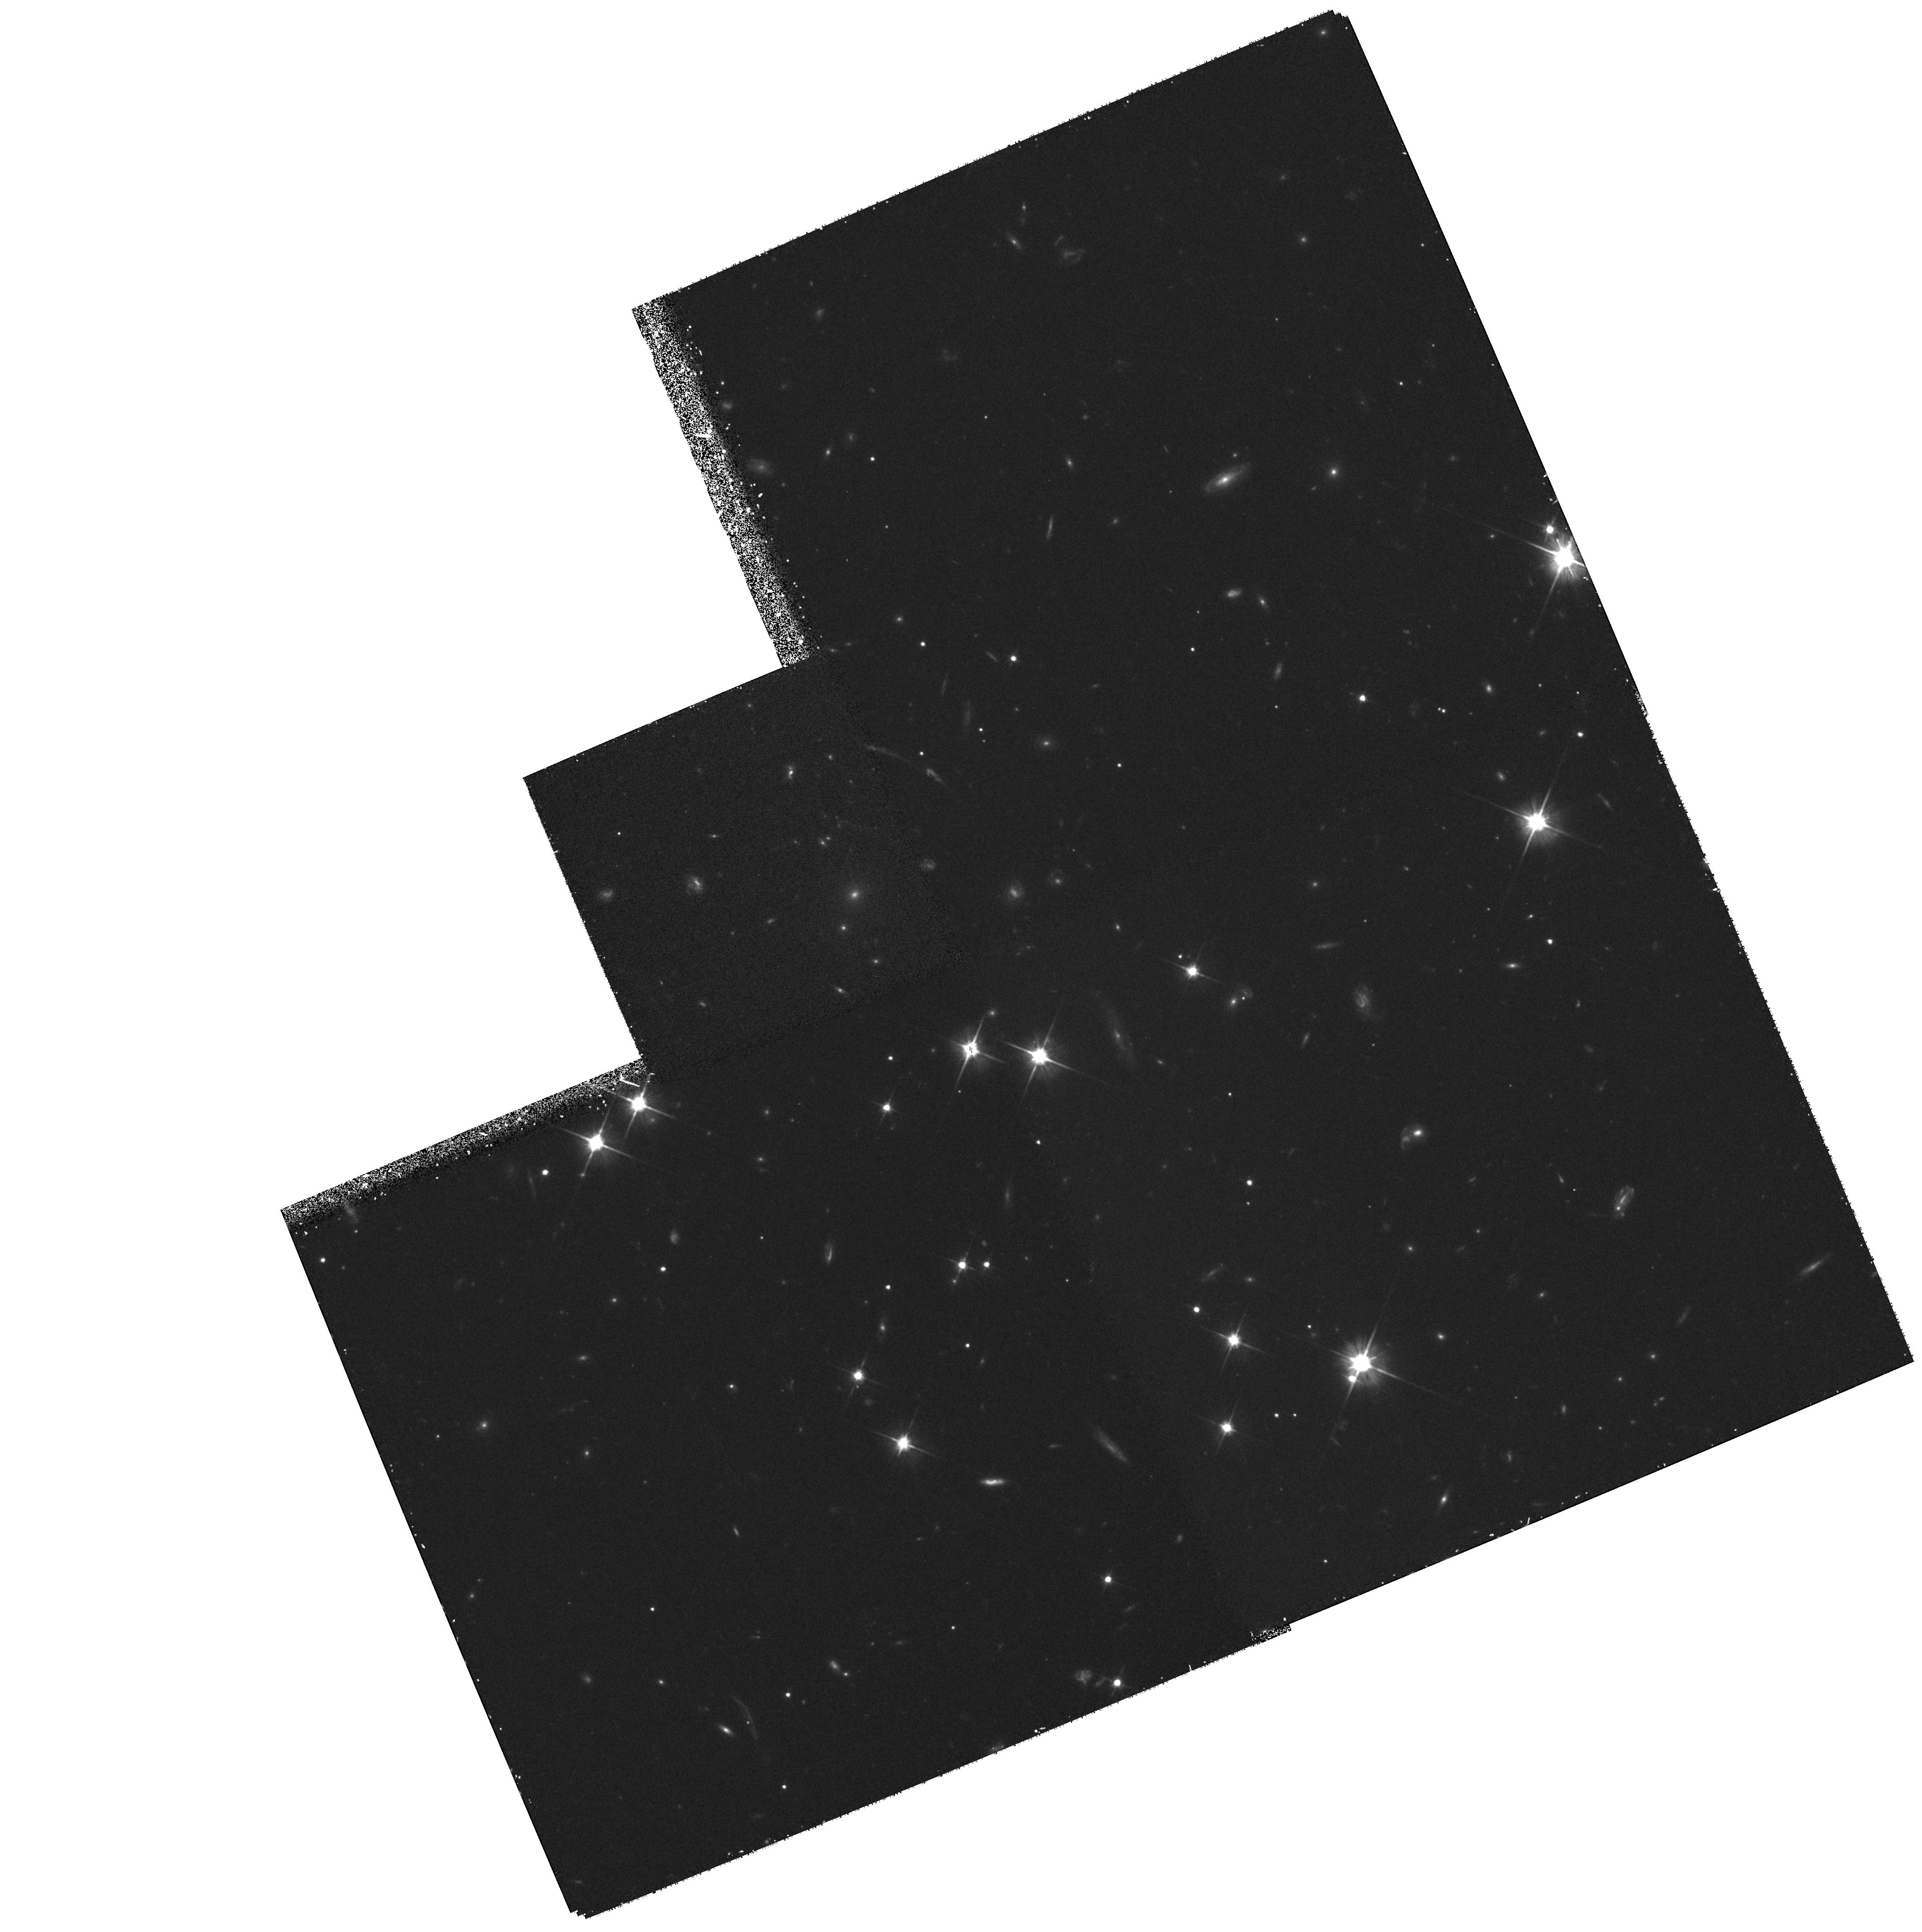
Target: GAL-CLUS-205622-043744-POS4. Instrument: WFPC2/PC. Filter: F606W. Exposure: 55 min. Observation ID: hst_6745_06_wfpc2_pc_f606w_u4f306

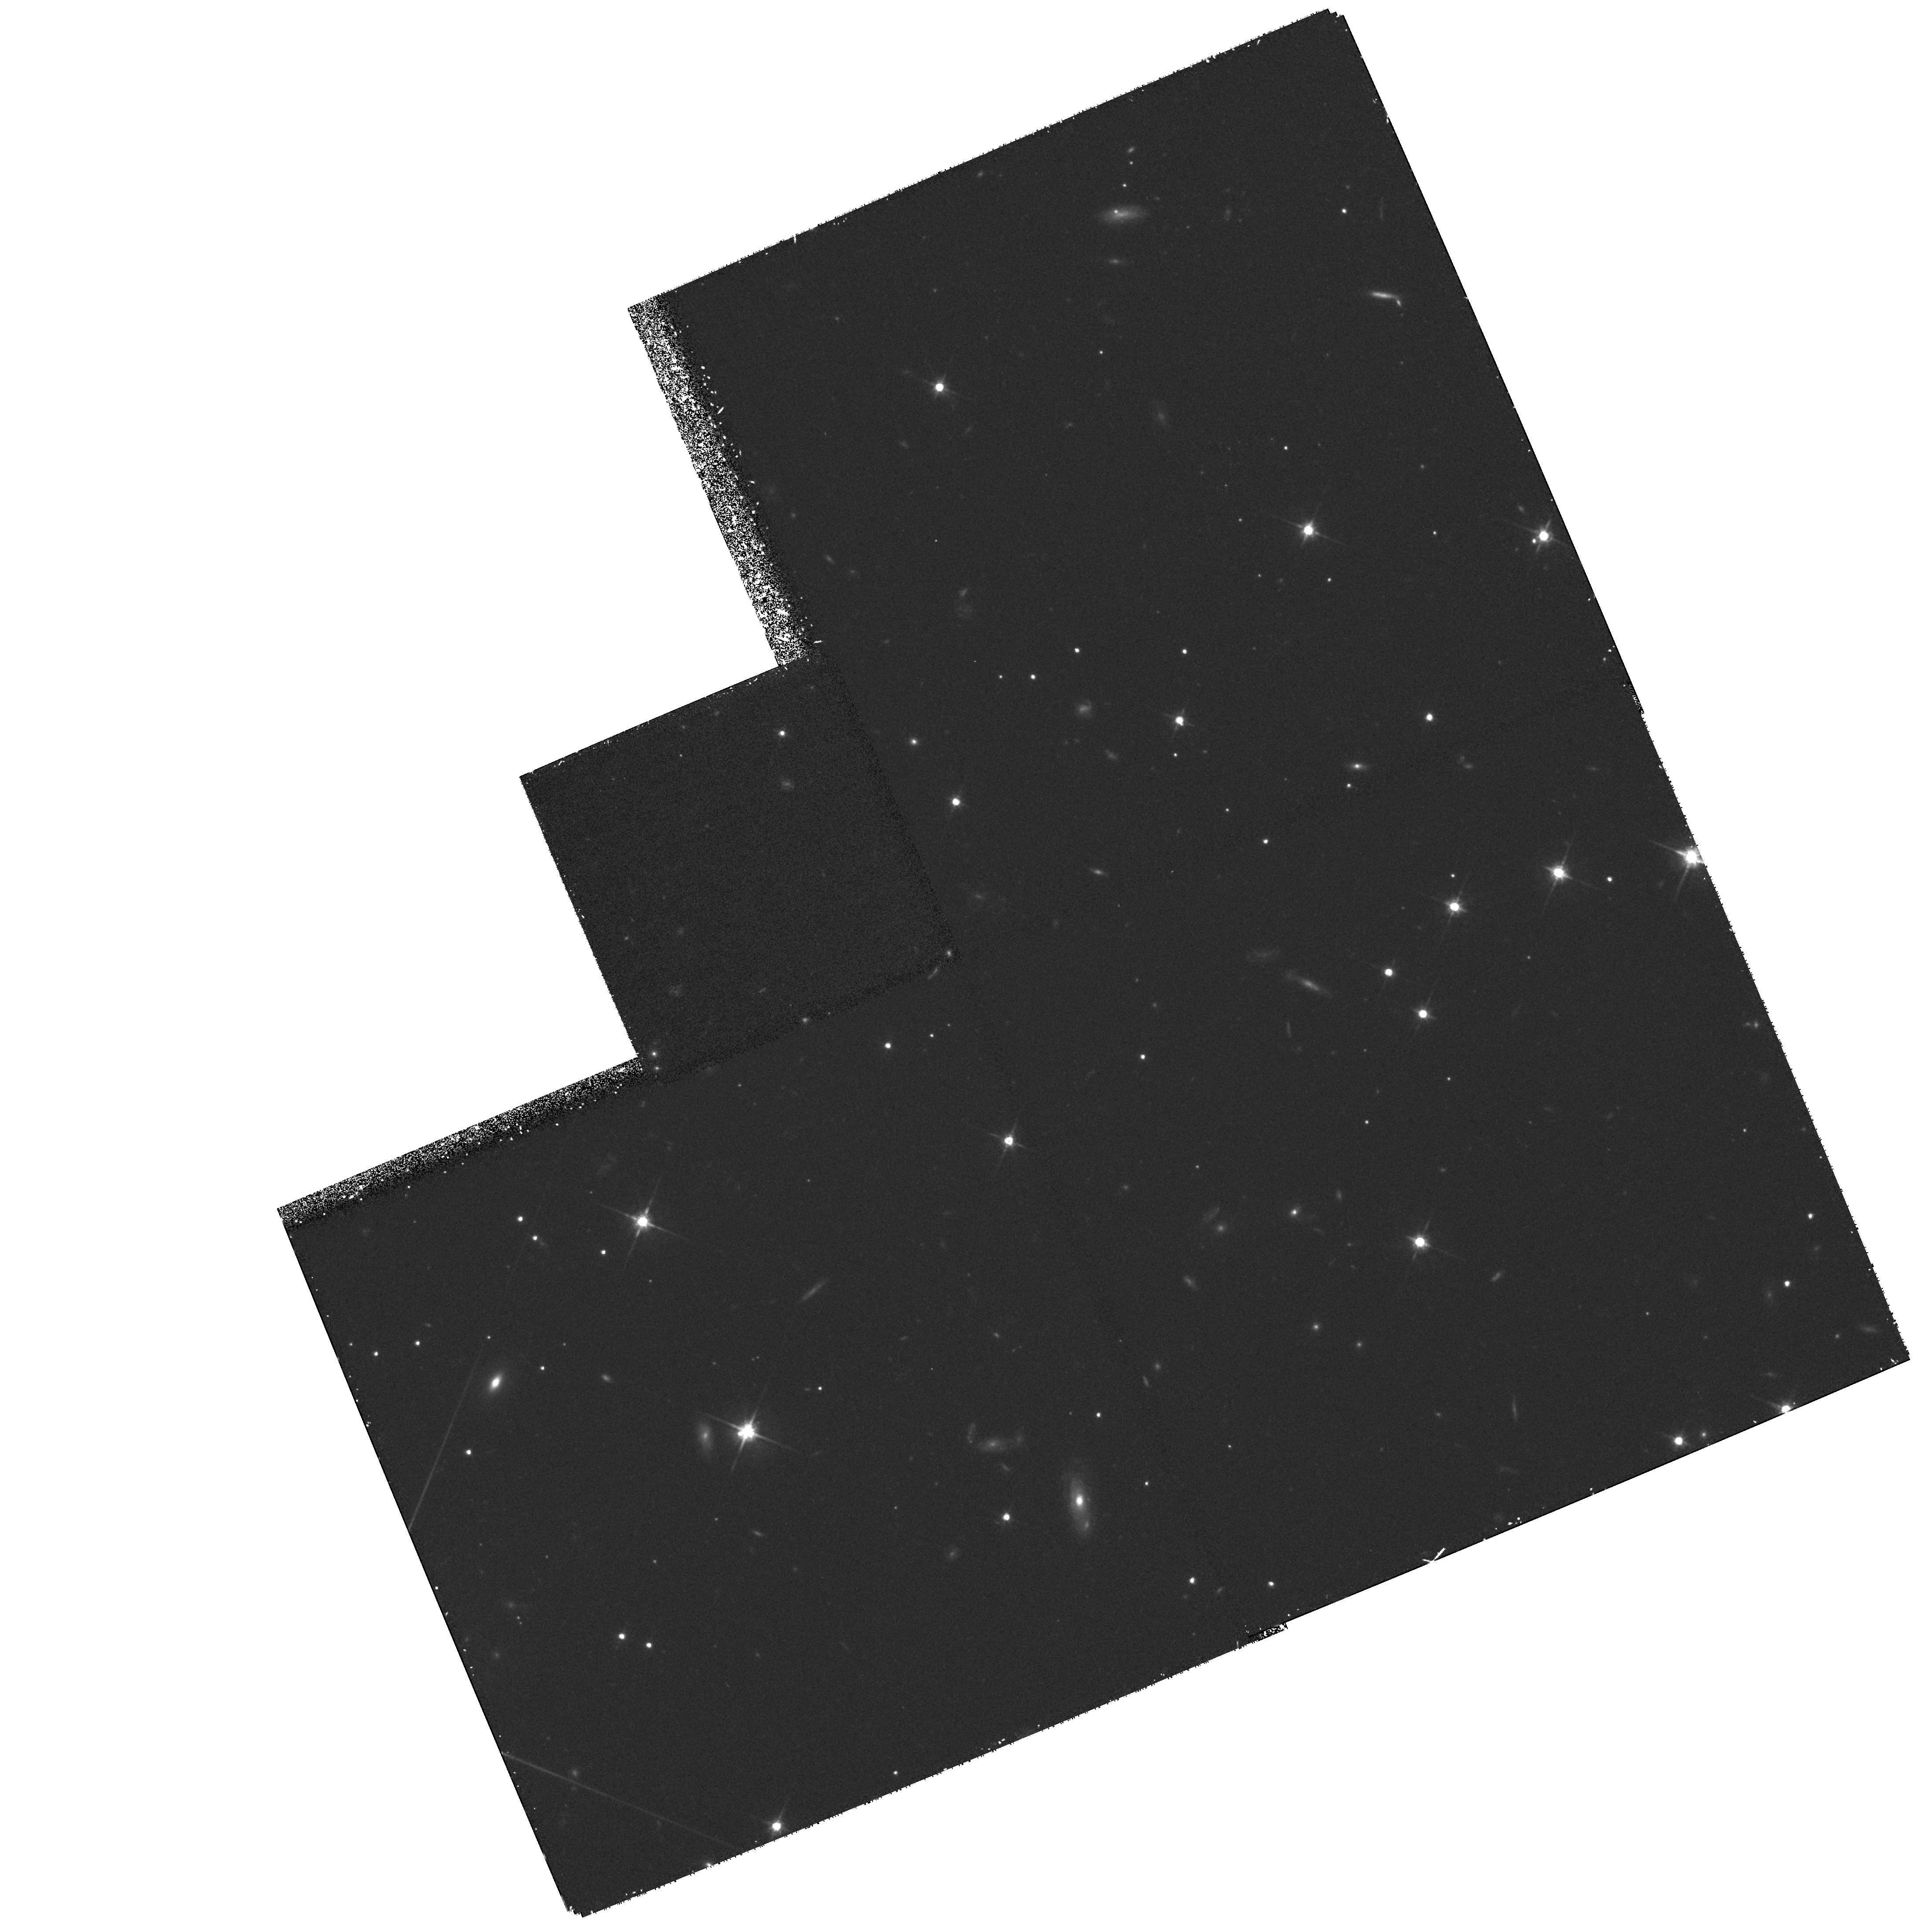
Target: GAL-CLUS-205622-043744-POS6. Instrument: WFPC2/PC. Filter: F814W. Exposure: 53 min. Observation ID: hst_6745_08_wfpc2_pc_f814w_u4f308

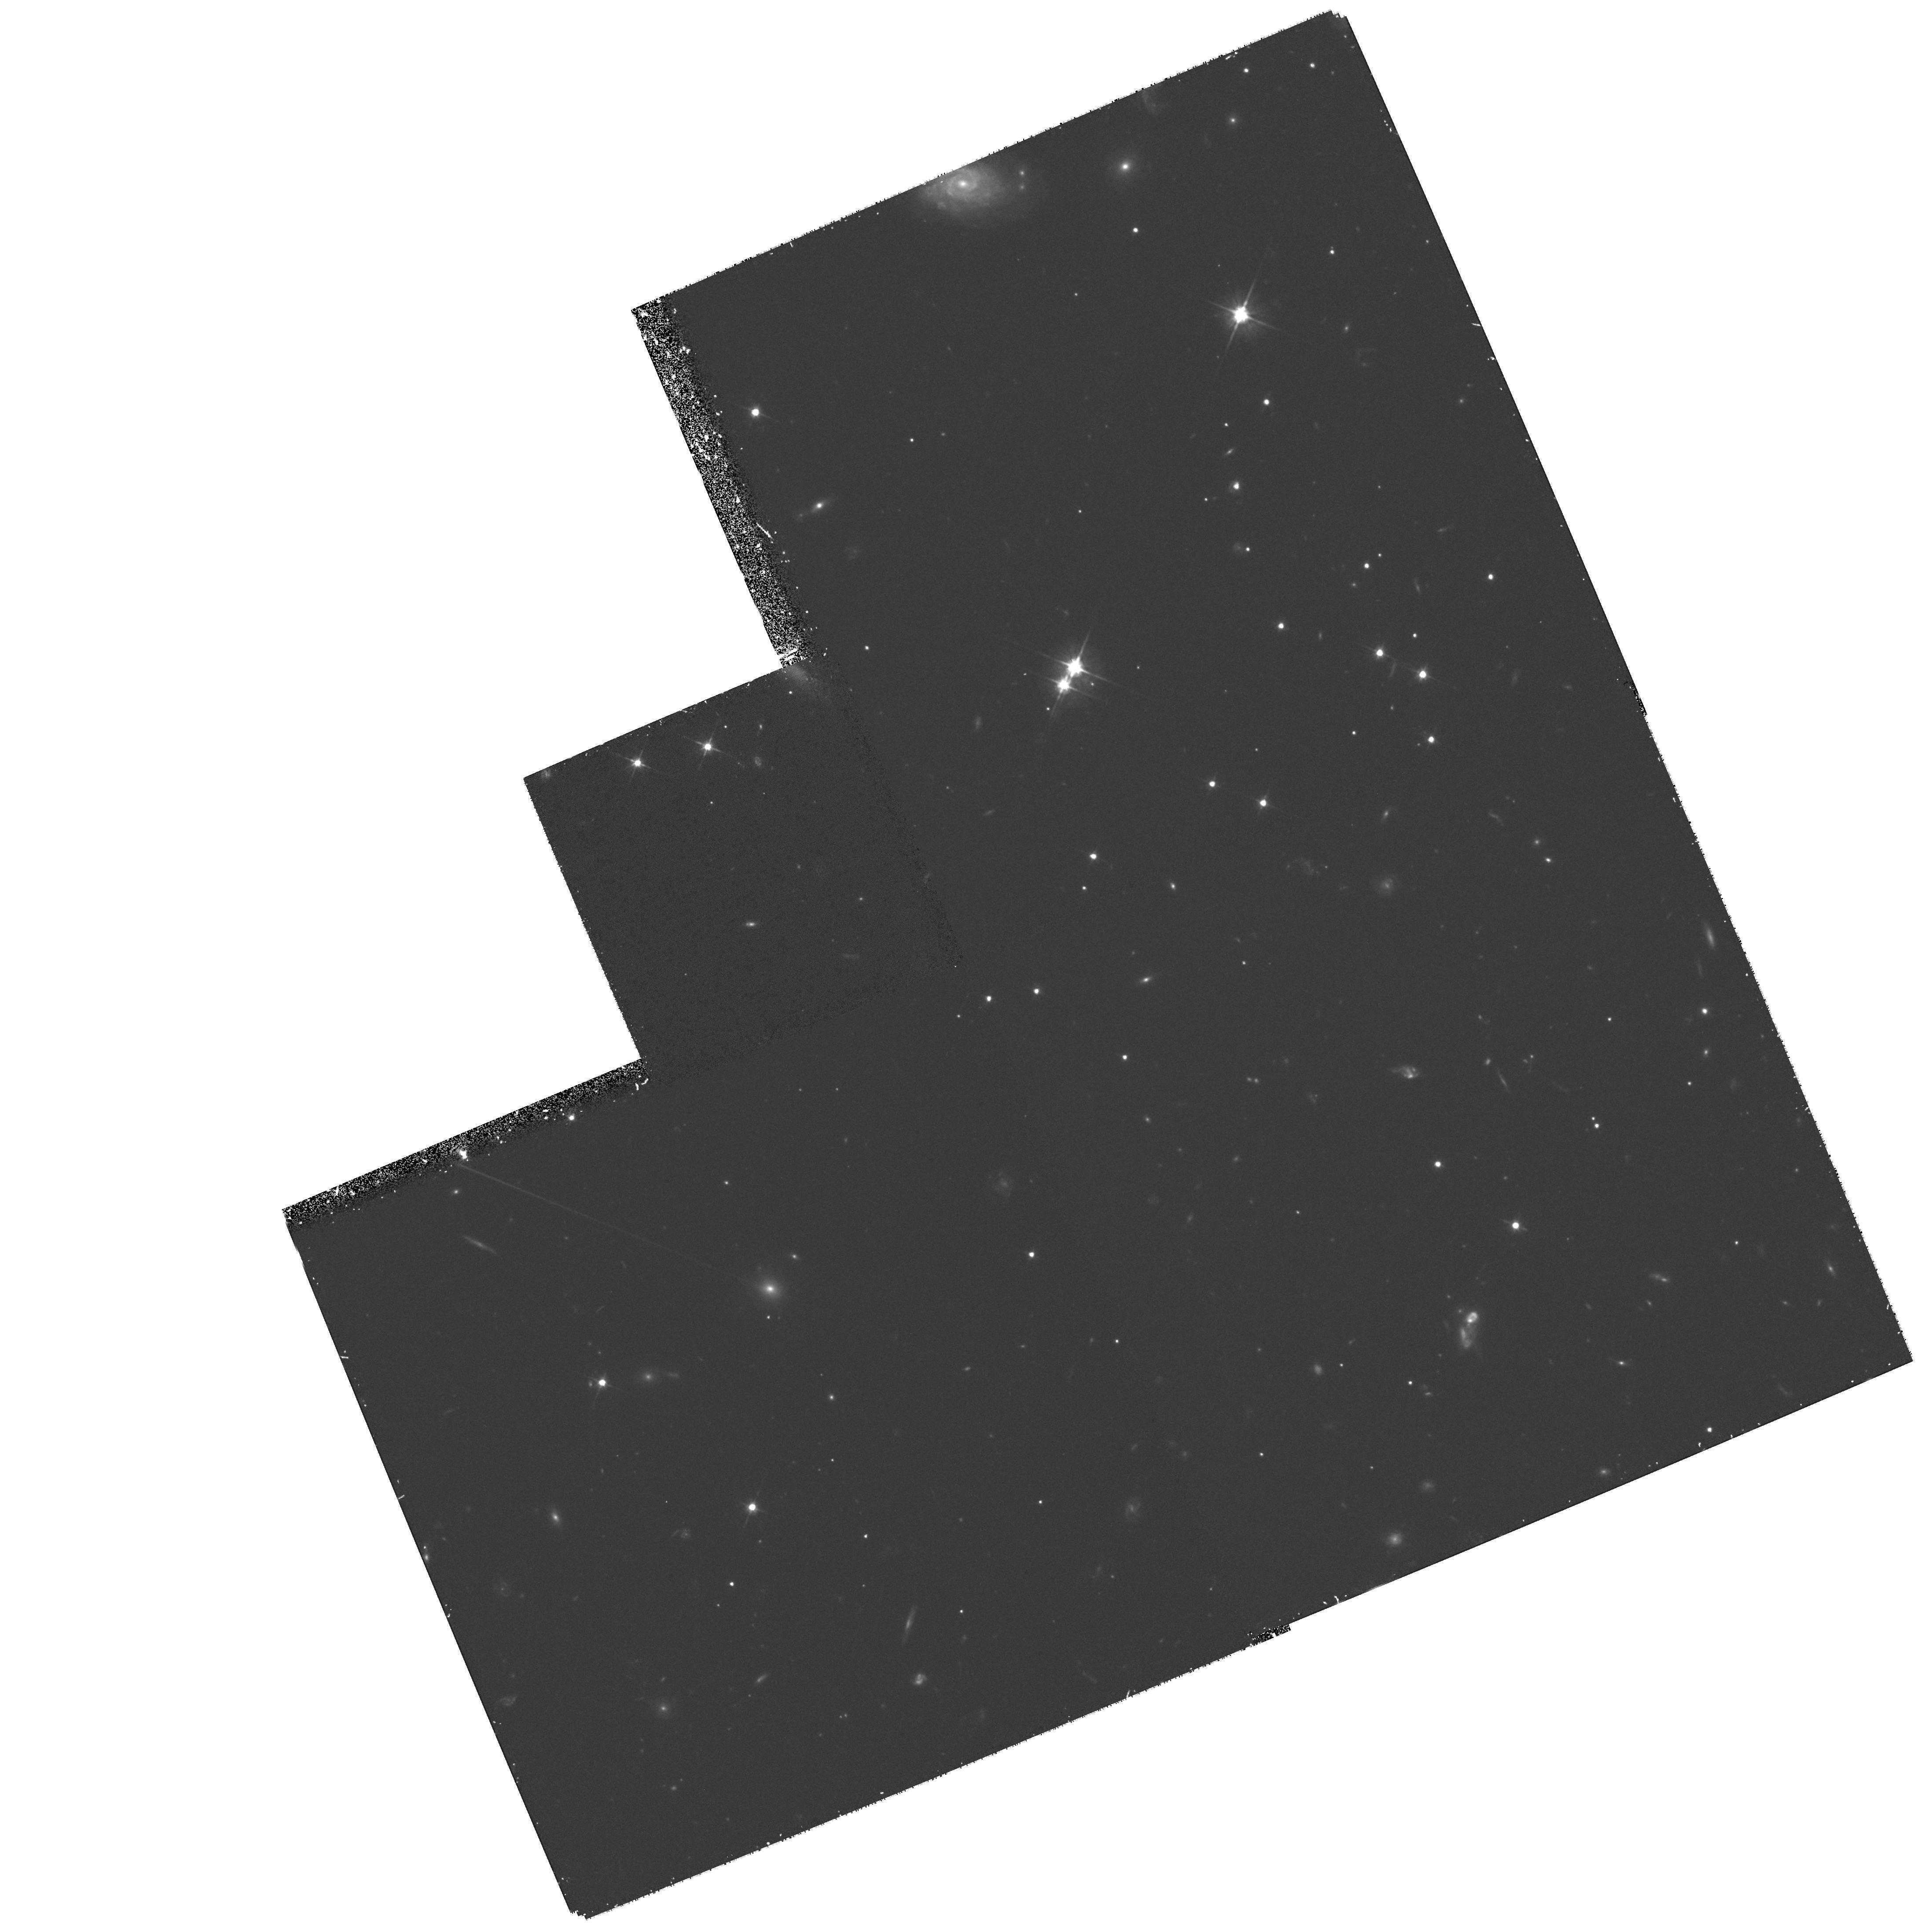
Target: GAL-CLUS-205622-043744-POS1. Instrument: WFPC2/PC. Filter: F606W. Exposure: 55 min. Observation ID: hst_6745_51_wfpc2_pc_f606w_u4f351

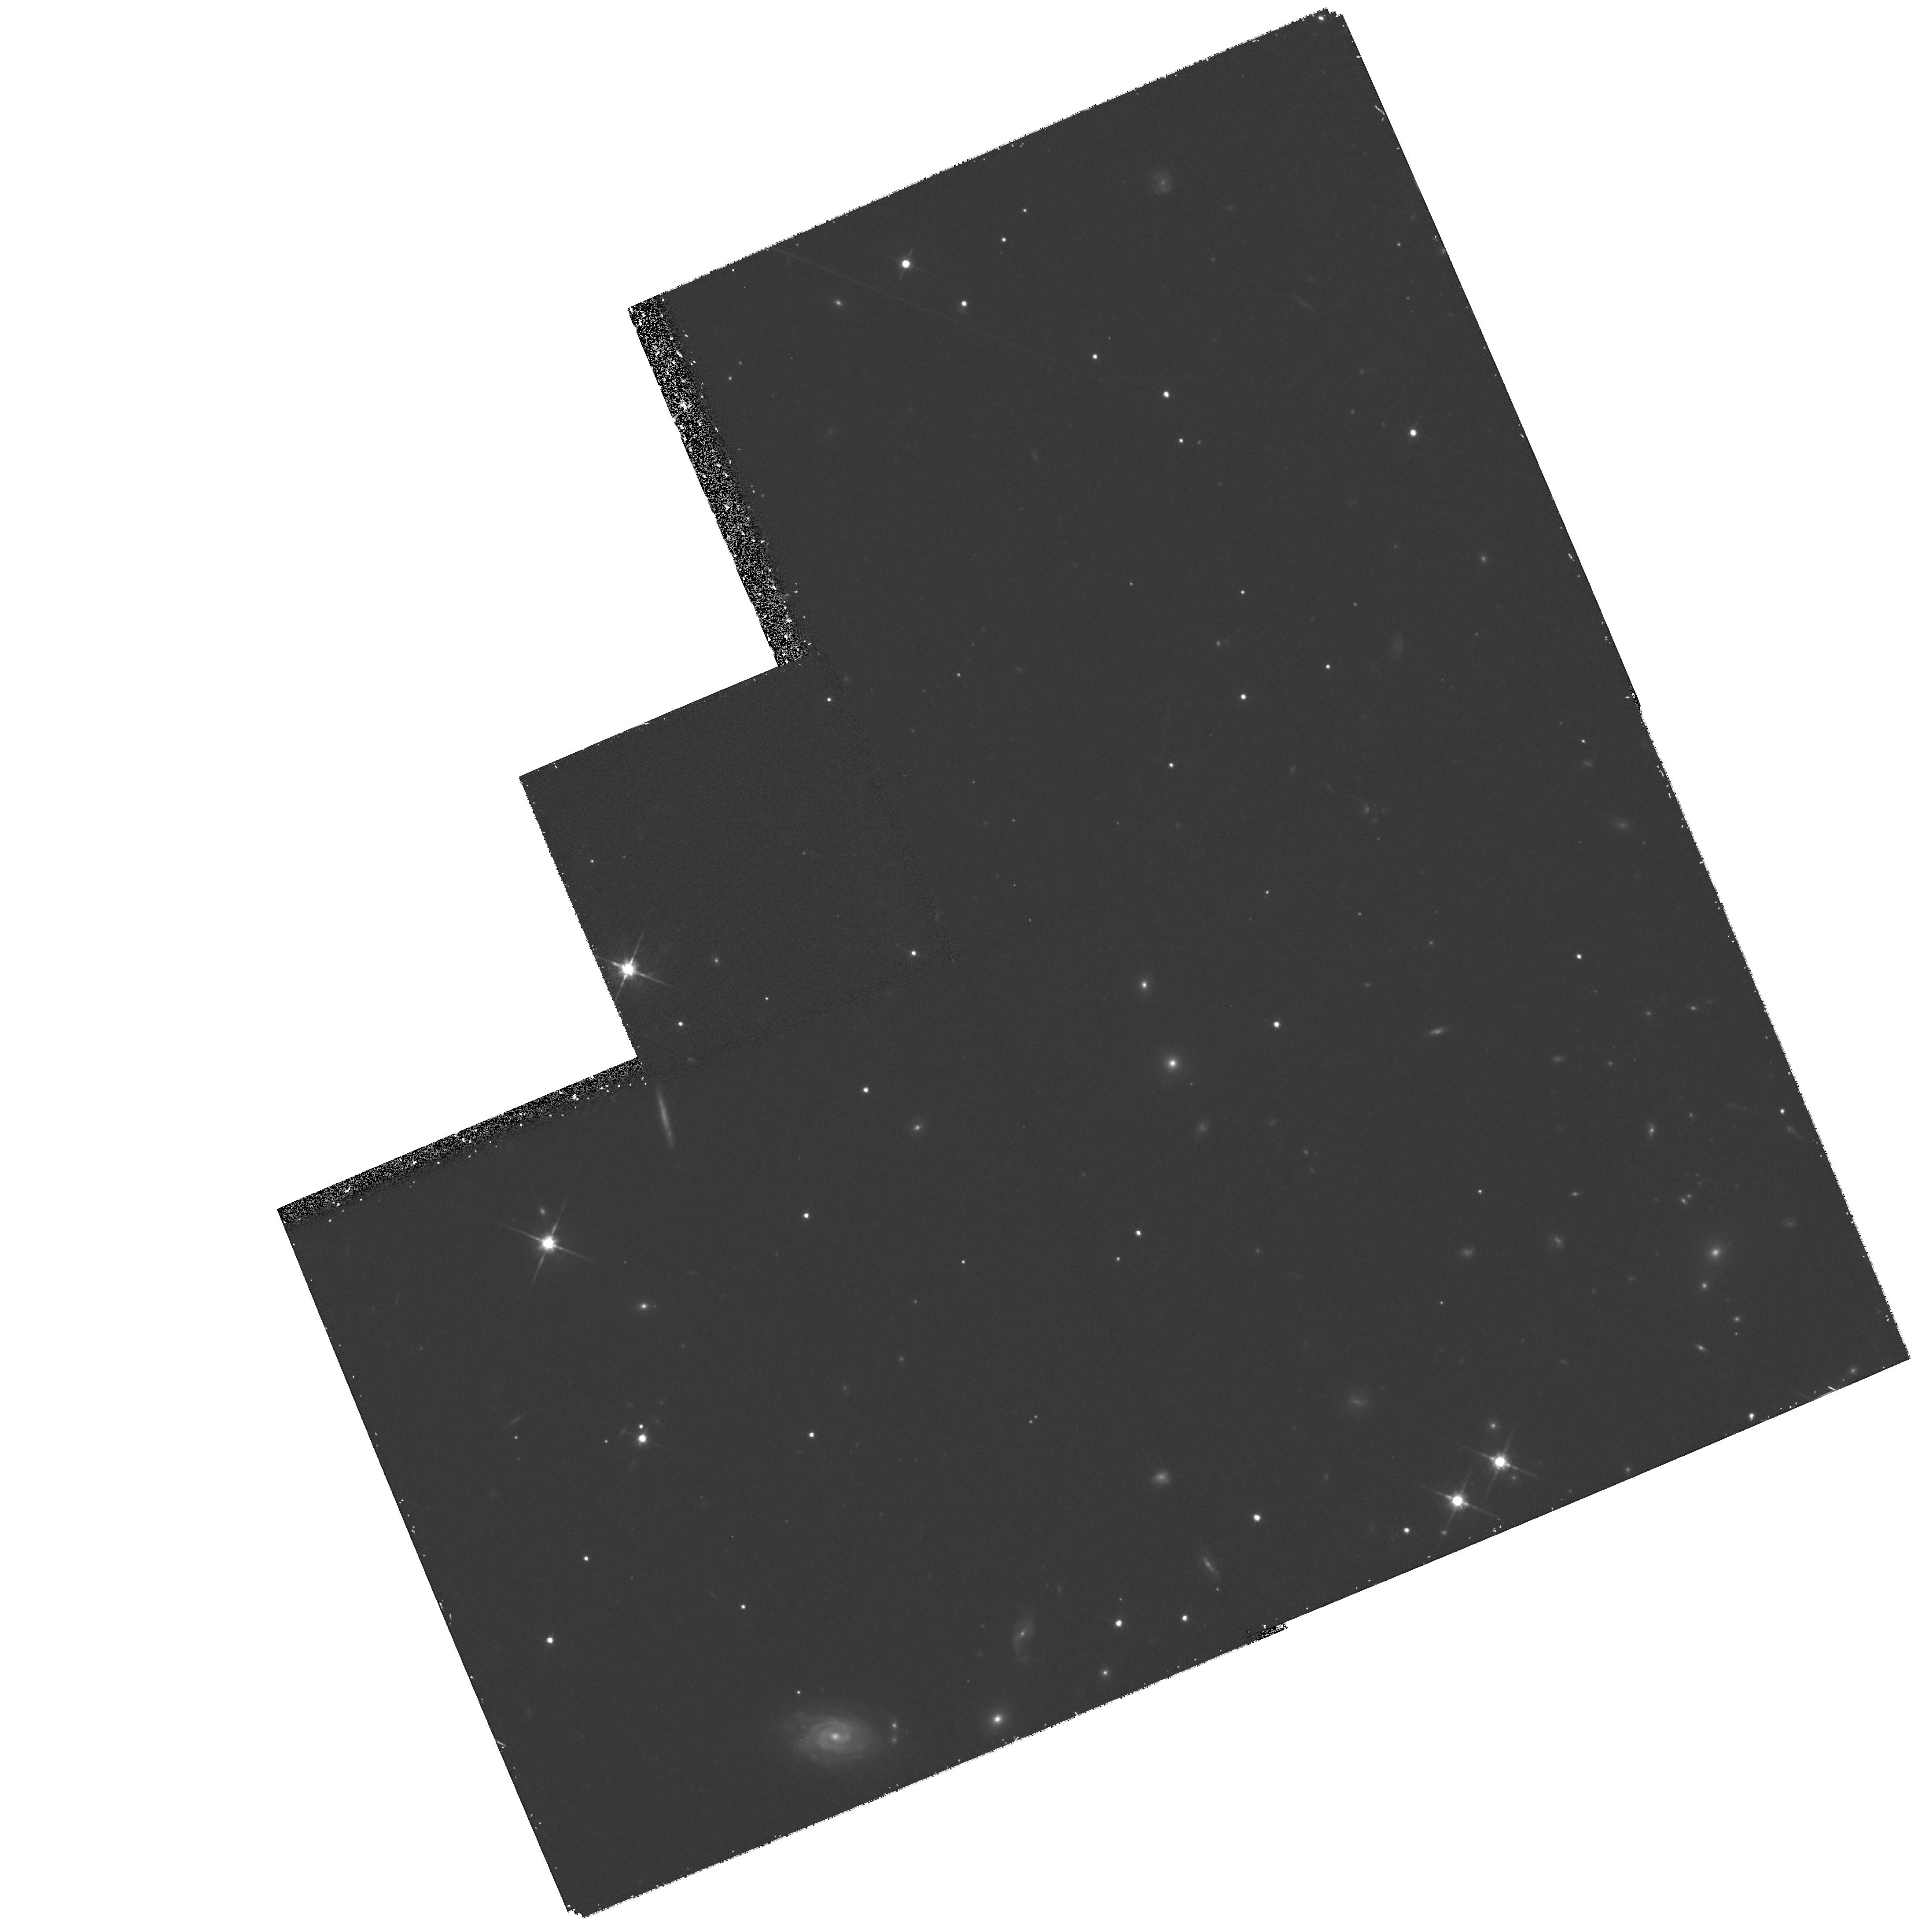
Target: GAL-CLUS-205622-043744-POS5. Instrument: WFPC2/PC. Filter: F814W. Exposure: 53 min. Observation ID: hst_6745_07_wfpc2_pc_f814w_u4f307

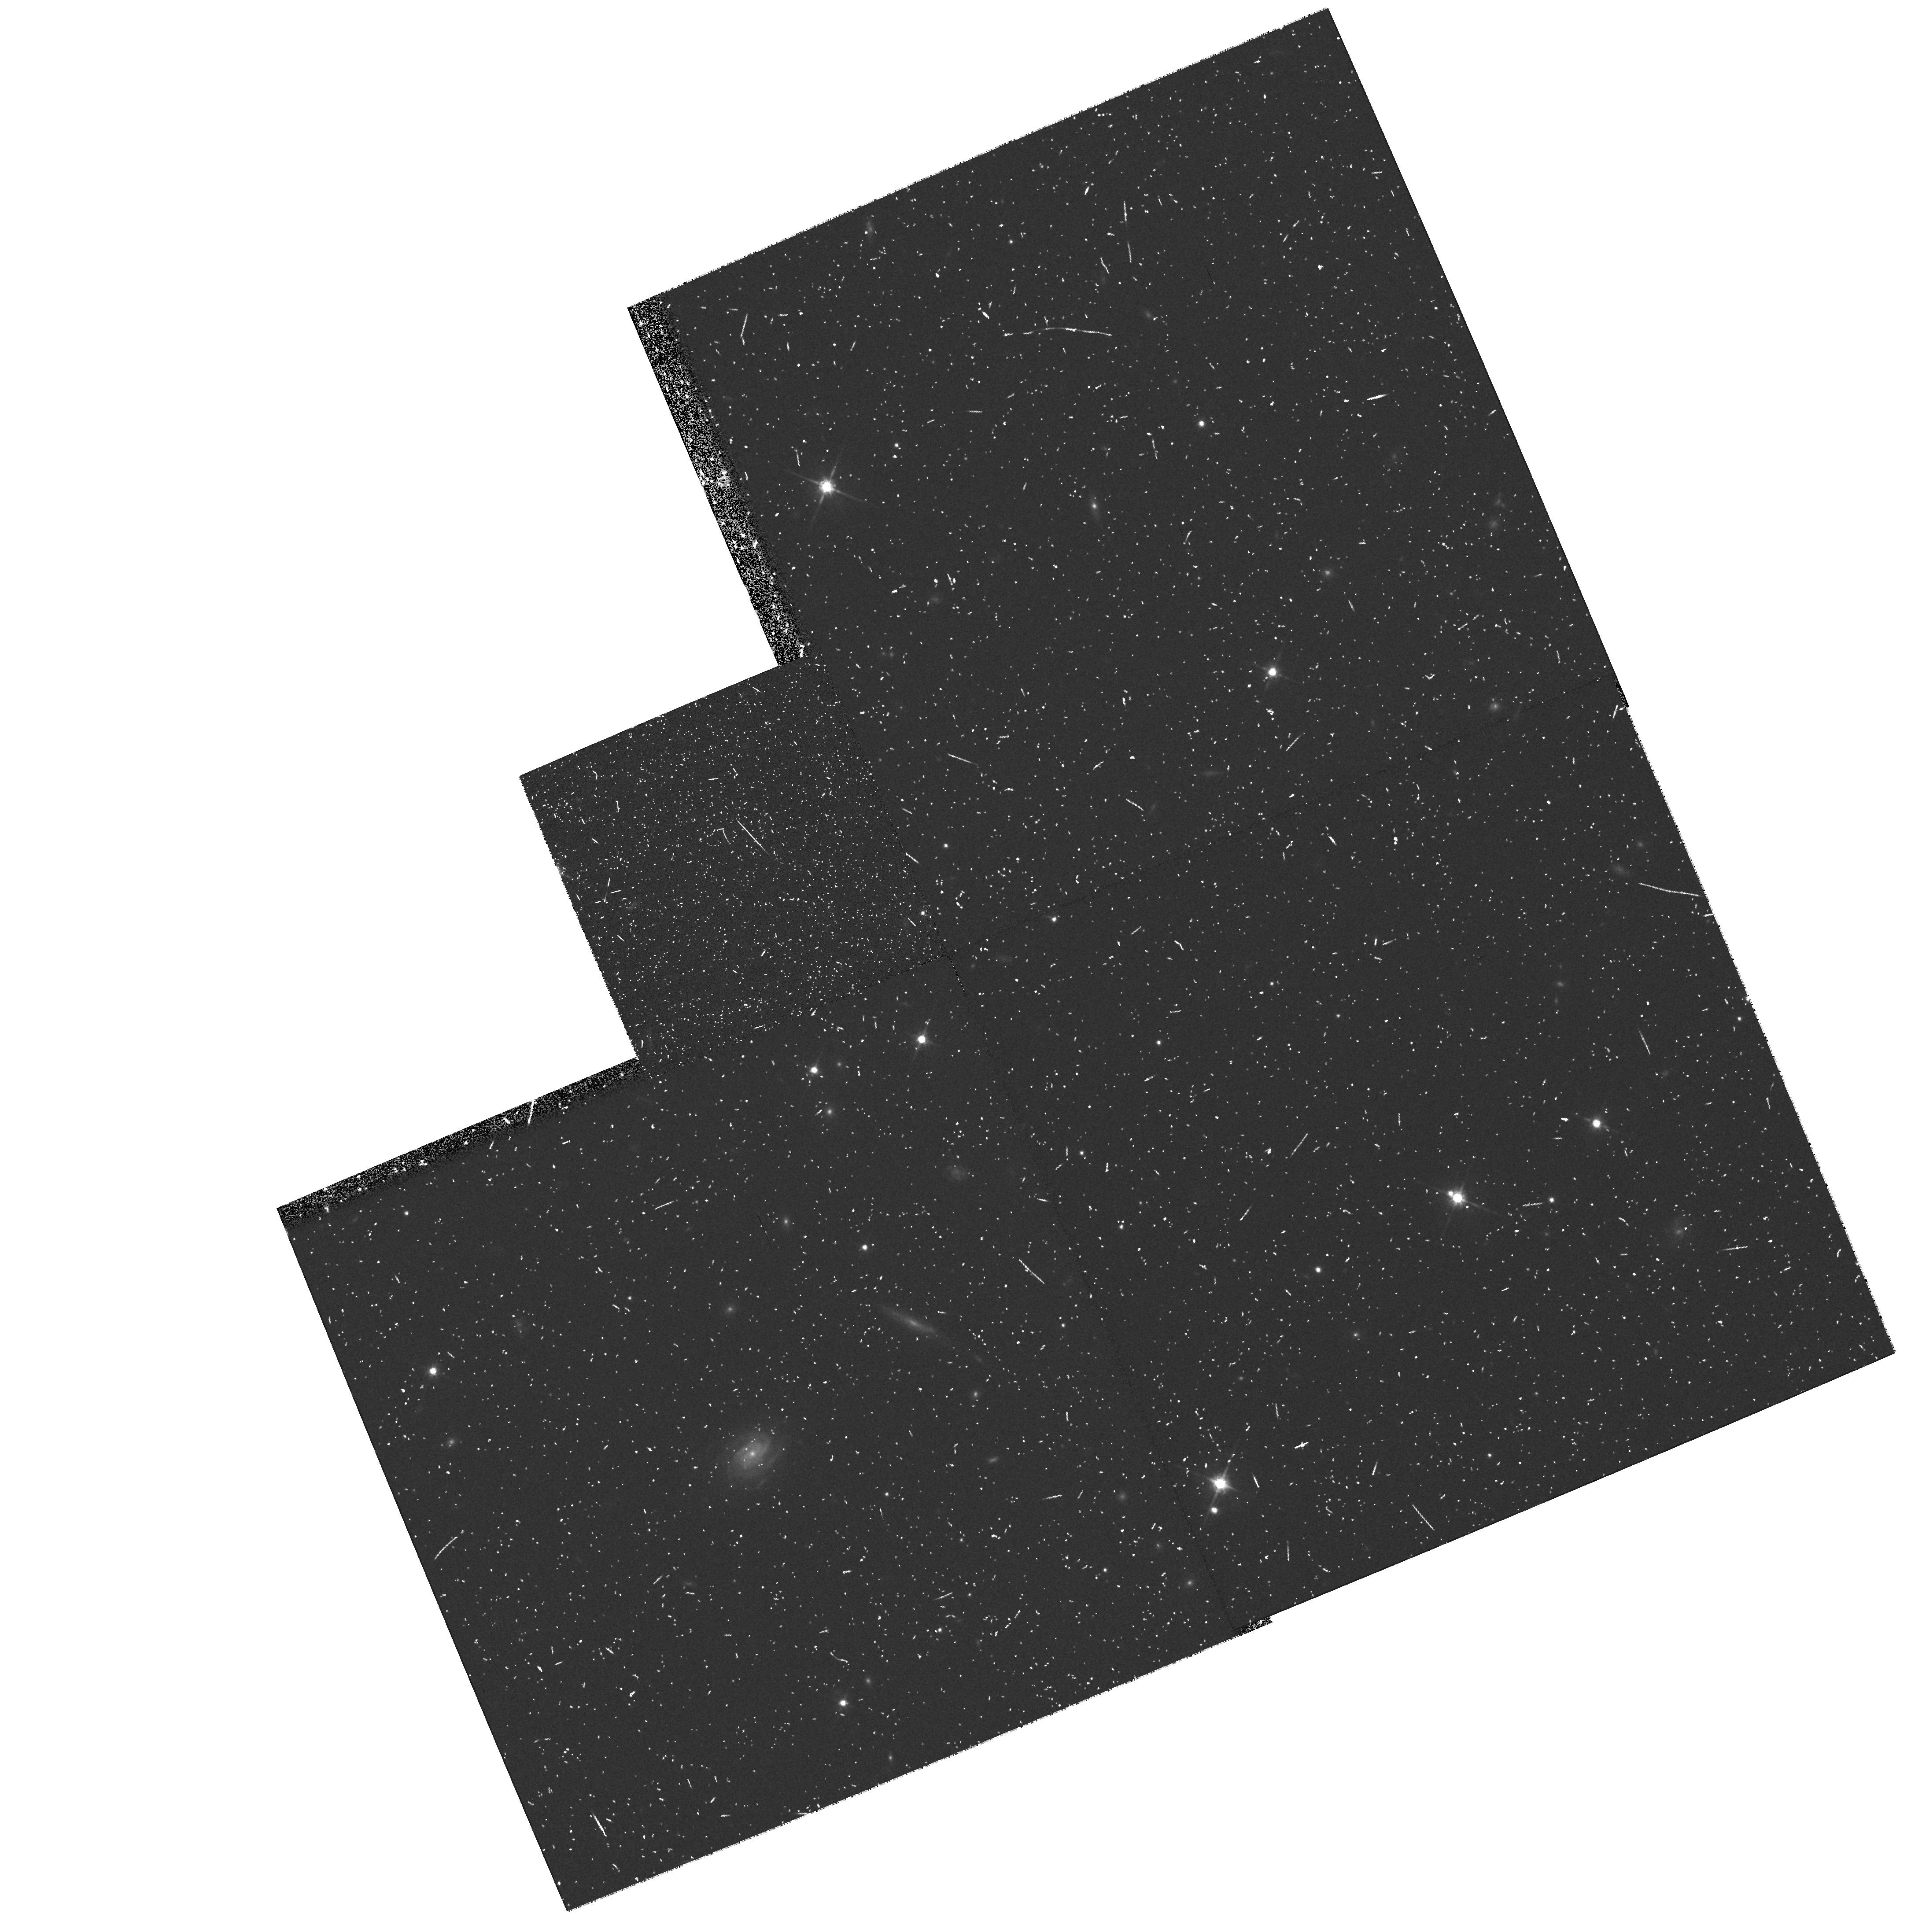
Target: GAL-CLUS-205622-043744-POS2. Instrument: WFPC2/PC. Filter: F814W. Exposure: 17 min. Observation ID: hst_6745_04_wfpc2_pc_f814w_u4f304

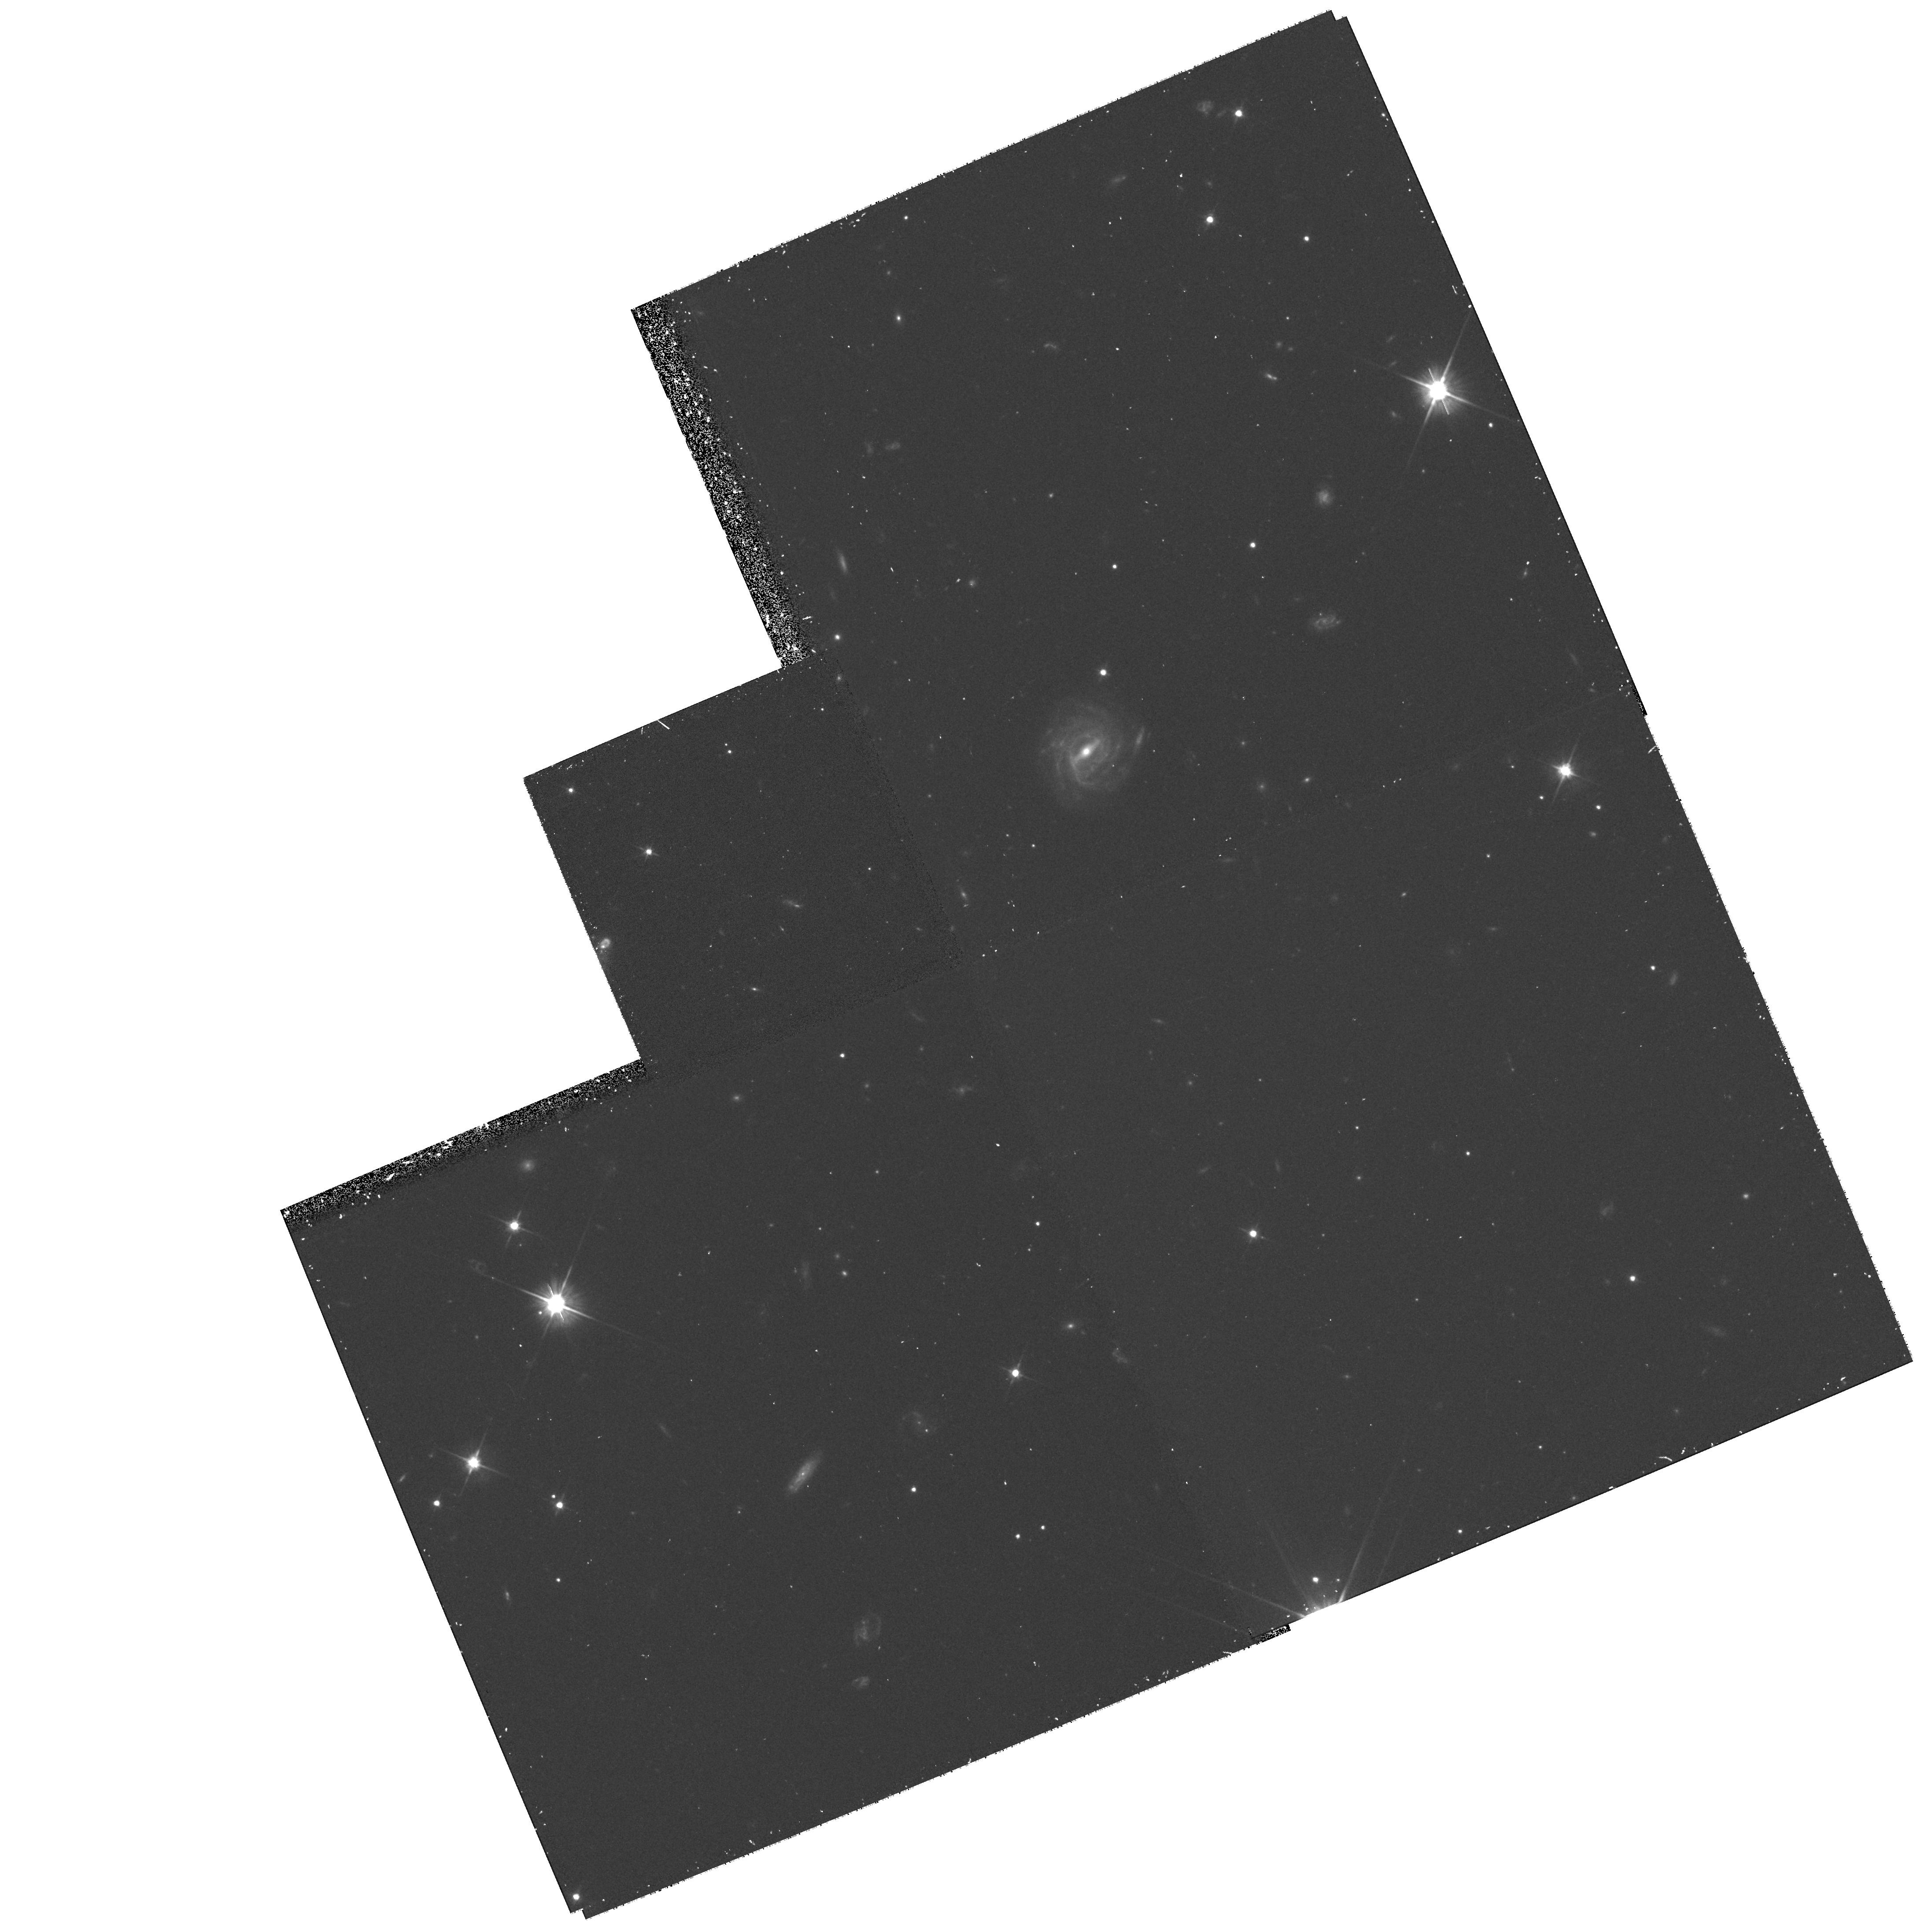
Target: GAL-CLUS-205622-043744-POS3. Instrument: WFPC2/PC. Filter: F606W. Exposure: 37 min. Observation ID: hst_6745_05_wfpc2_pc_f606w_u4f305

Fundamental Plane, Morphology-Density Relation, and Lensing in the z=0.58 Arc Cluster CL2053 (PI: Franx, Marijn)

We propose to obtain a deep mosaic of images for the distant cluster CL2053-08. This is an X-ray selected cluster at z=0.58 with a large arc. The extensive imaging will be used for three scientific goals, namely a study of (i) the strong and weak gravitational lensing across the cluster, (ii) the morphological structure of the galaxy population as a function of radius, and (iii) the Fundamental Plane relation for the early-type galaxies. Telescopes at La Palma, Keck, and the MMT are all being used to provide the needed ground-based spectroscopic and imaging data. The Fundamental Plane measurement will give us the evolution of the M/L ratio of early type galaxies with redshift, as well as providing important constraints on the formation and evolution of the early-type galaxies. The morphology of cluster members will be studied as a function of radius from the center, with the ultimate goal of determining the evolution of the morphology- density relation with redshift, based on results from other clusters being mapped with HST. The distribution of (post)starburst galaxies and/or mergers as a function of radius will be of particular interest. The mass distribution will be determined from the distortion of background galaxies by weak lensing. The large arc makes this cluster very suitable, since it provides an independent measurement of the mass distribution.